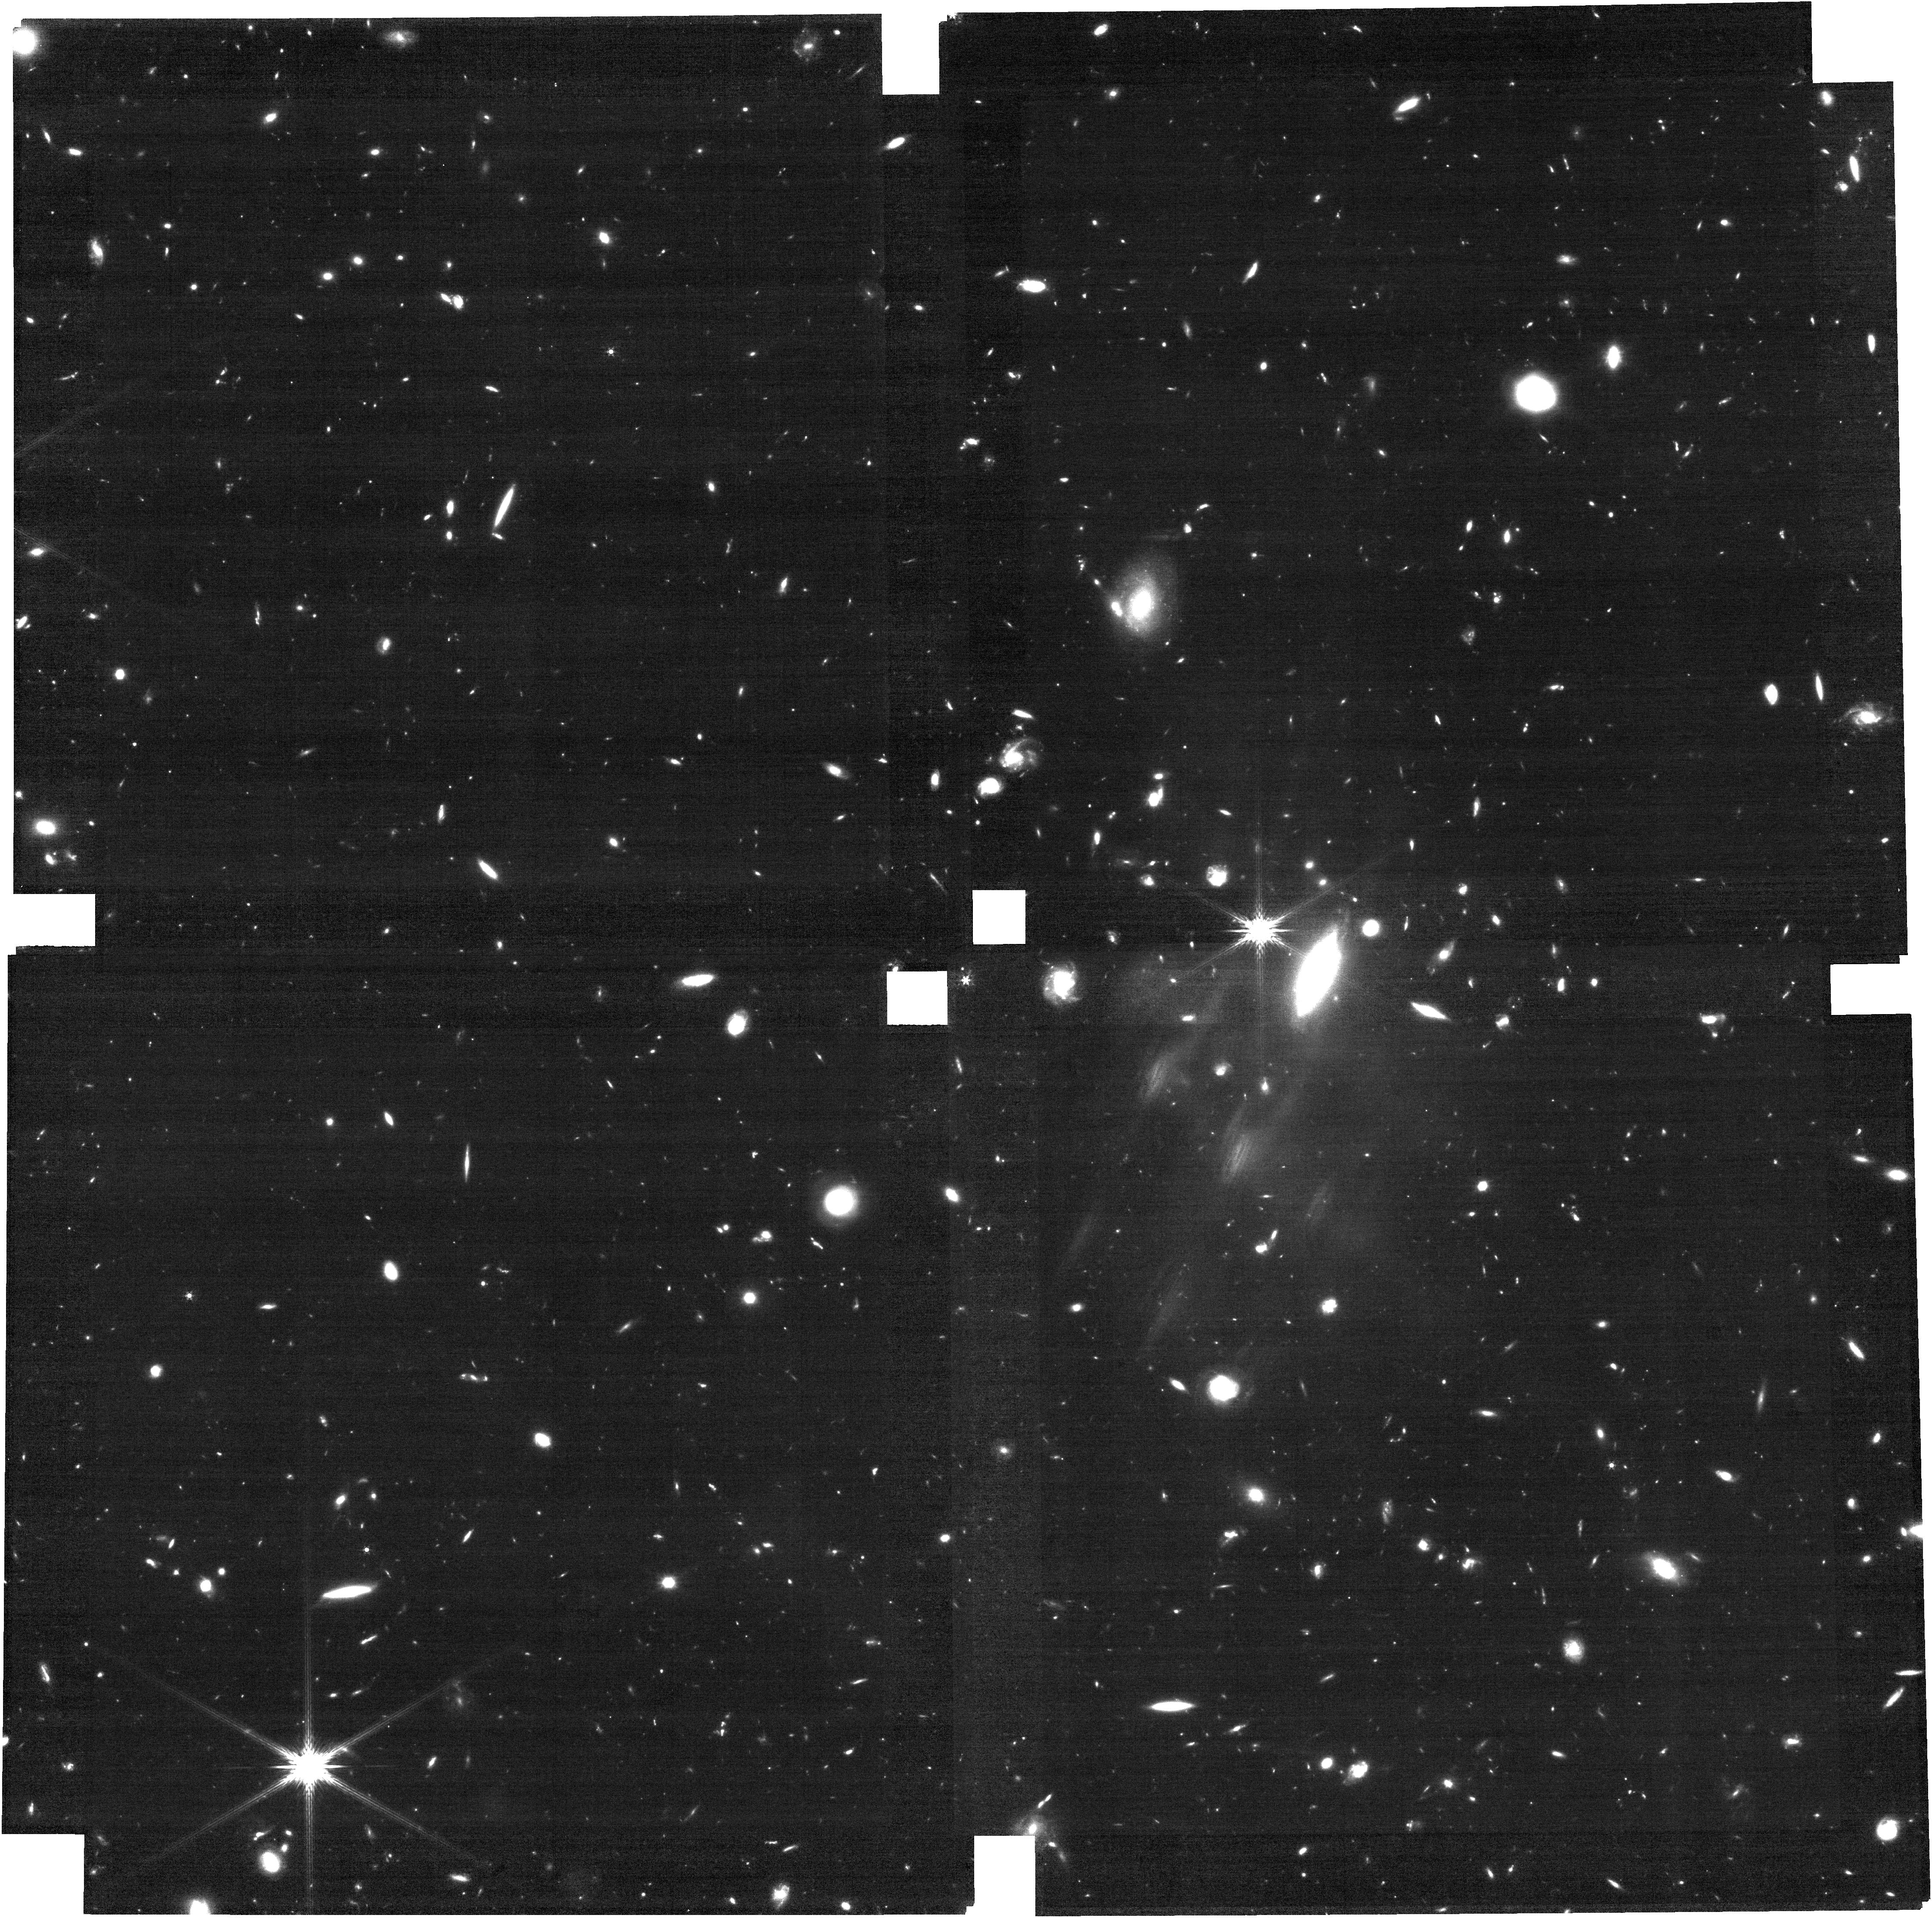
Target: REBELS-25. Instrument: NIRCAM. Filter: F200W. Exposure: 1.6 h. Observation ID: jw06036-o001_t001_nircam_clear-f200w

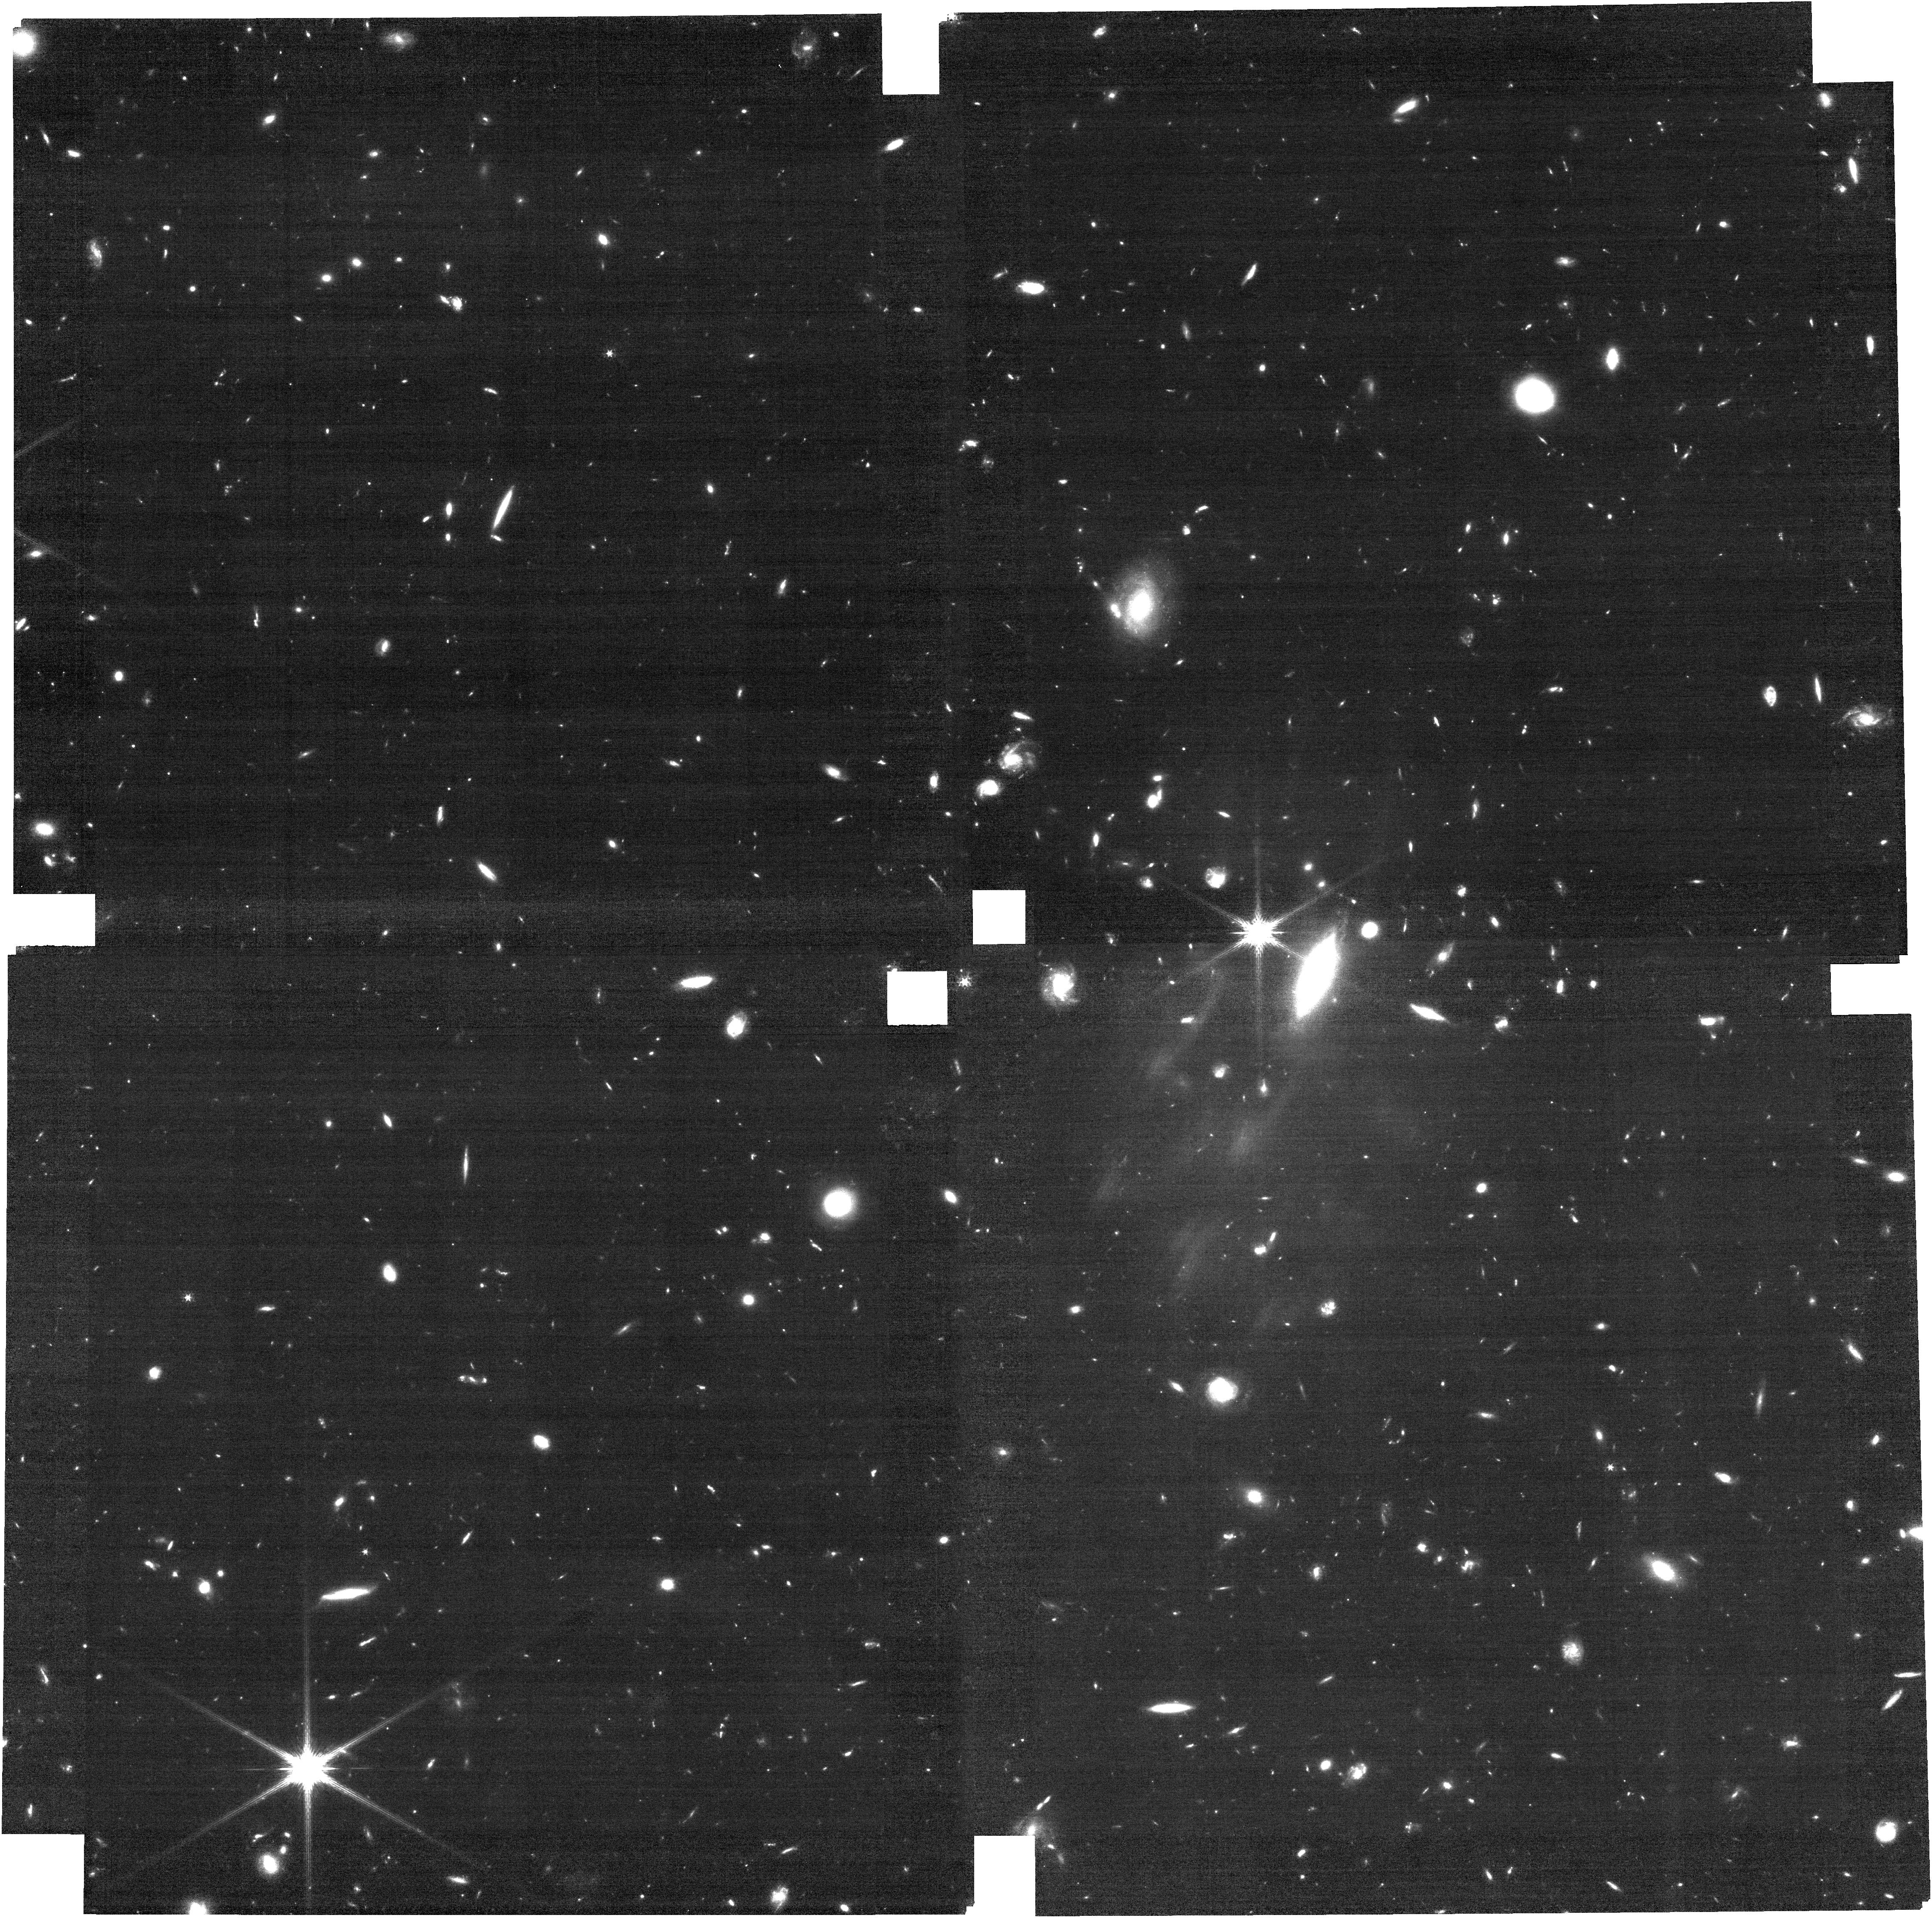
Target: REBELS-25. Instrument: NIRCAM. Filter: F150W. Exposure: 1.6 h. Observation ID: jw06036-o001_t001_nircam_clear-f150w

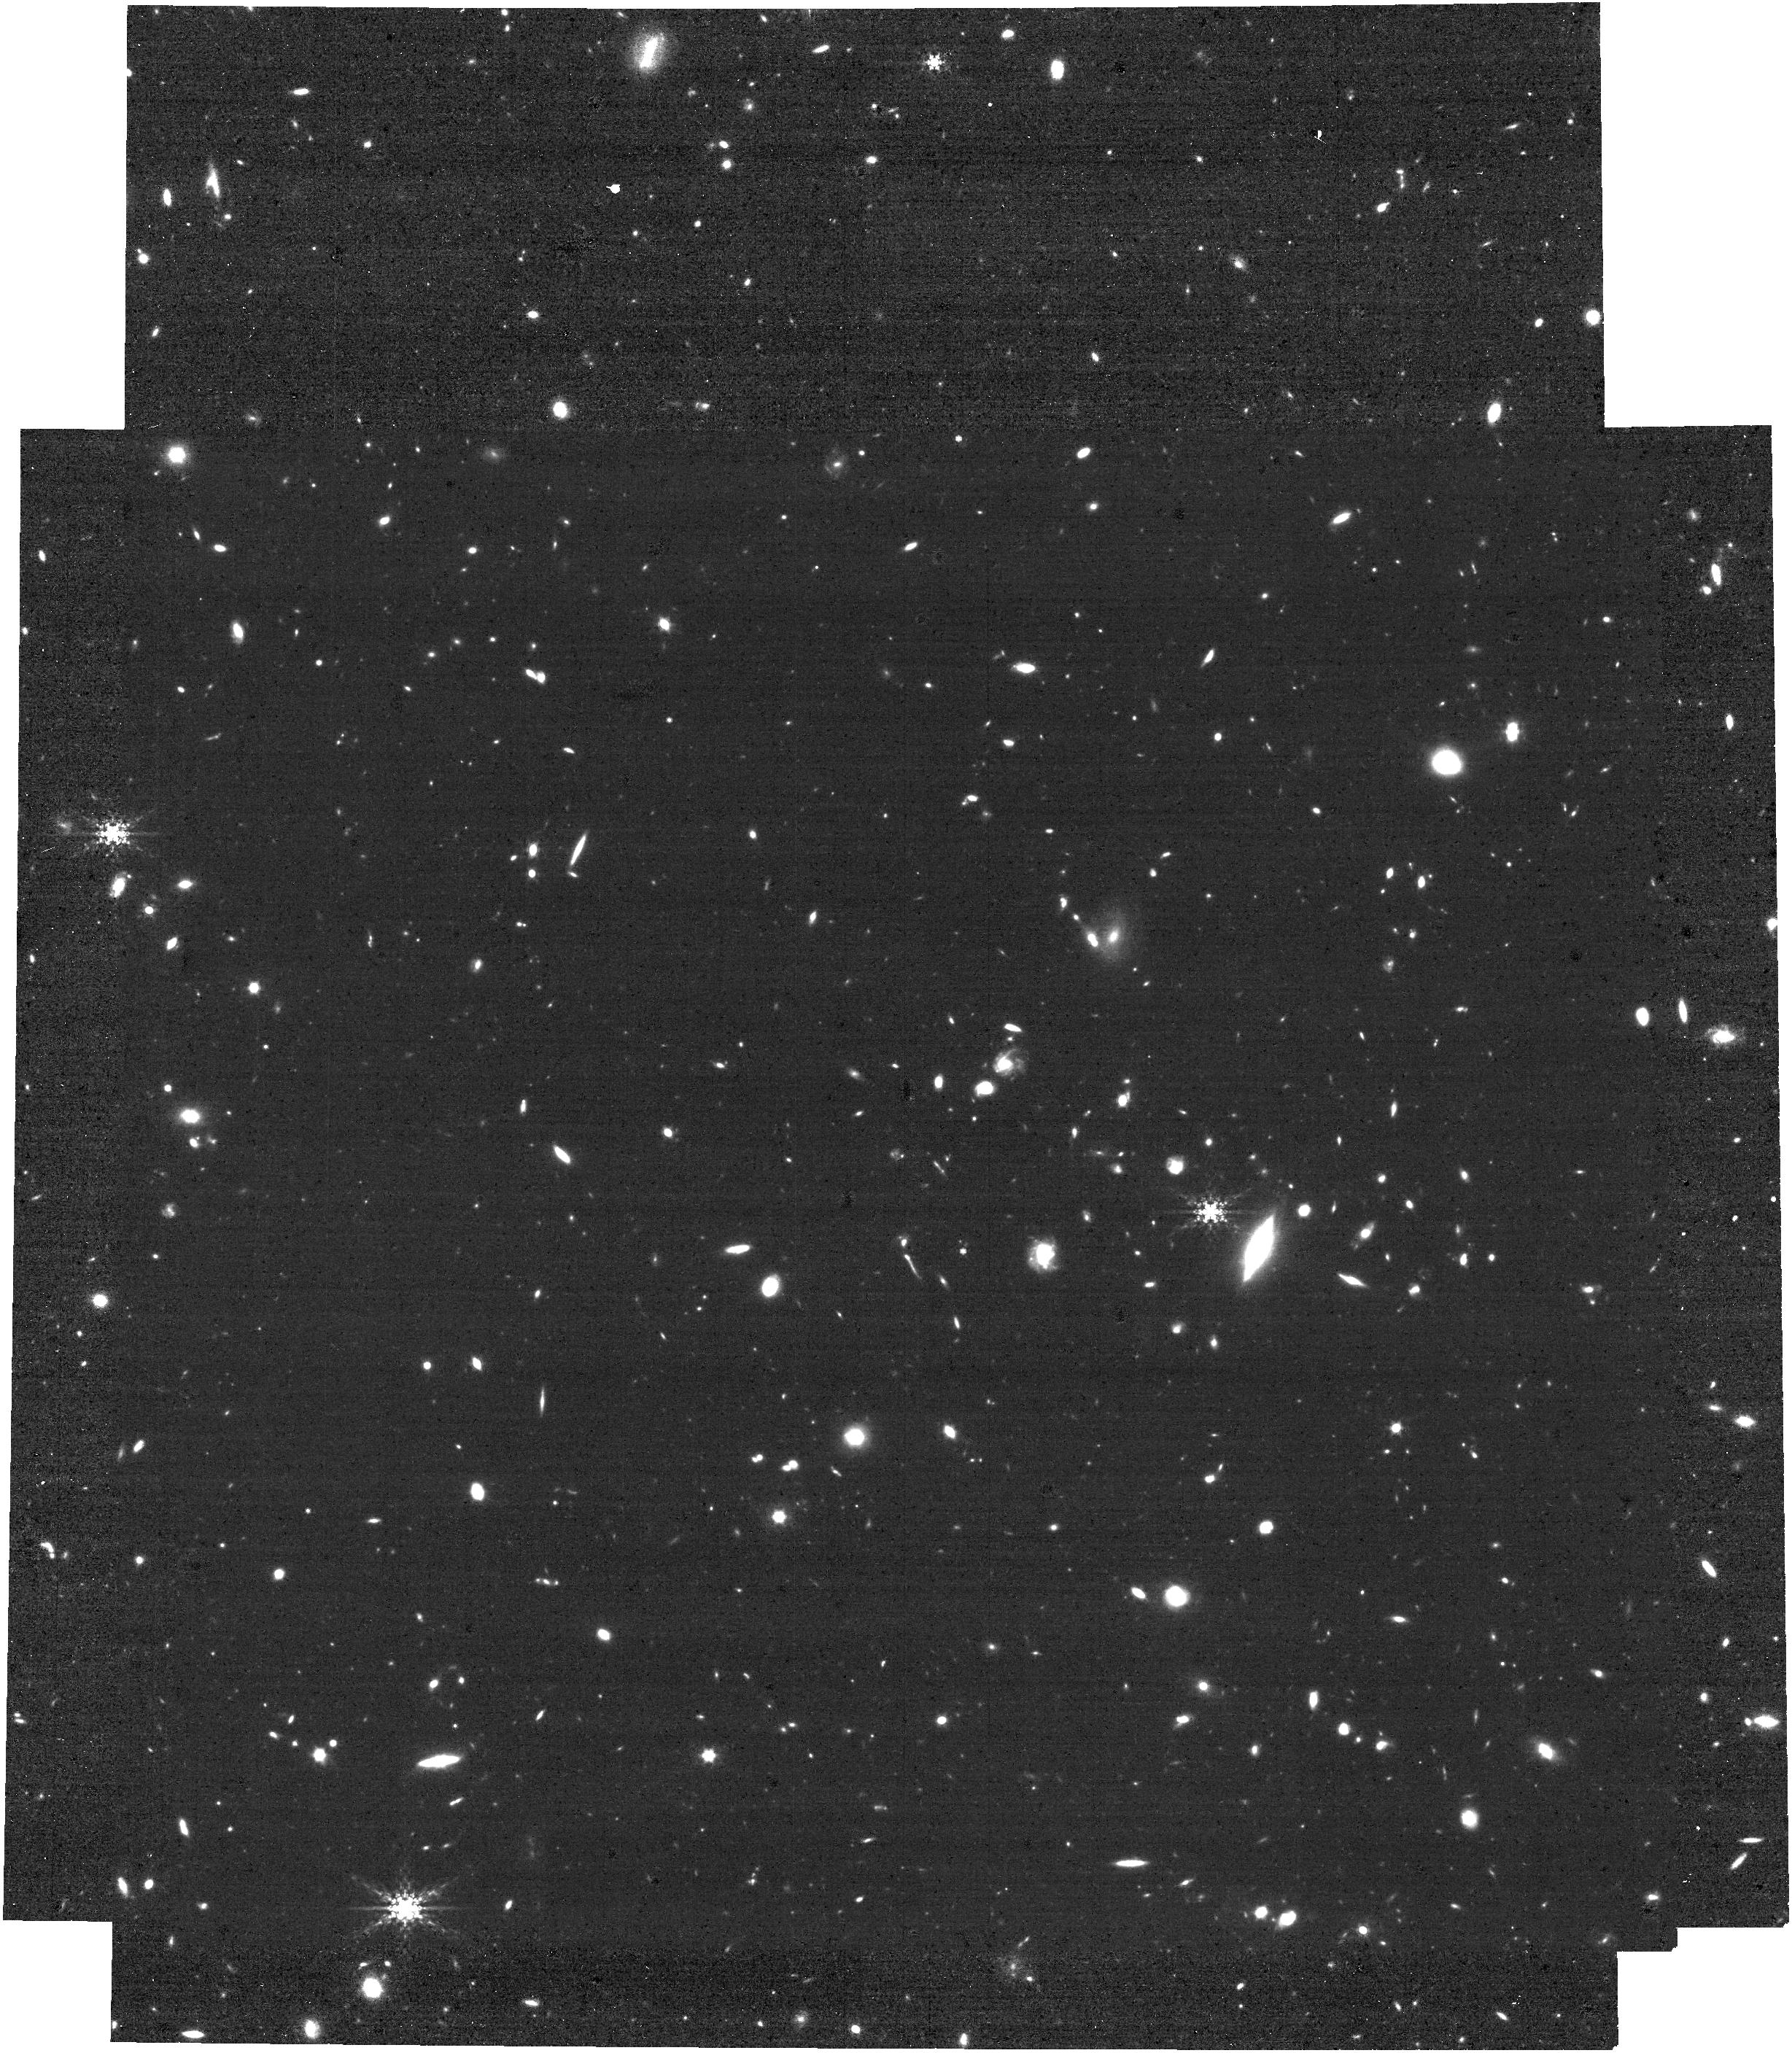
Target: REBELS-25. Instrument: NIRCAM. Filter: F410M. Exposure: 1.6 h. Observation ID: jw06036-o001_t001_nircam_clear-f410m

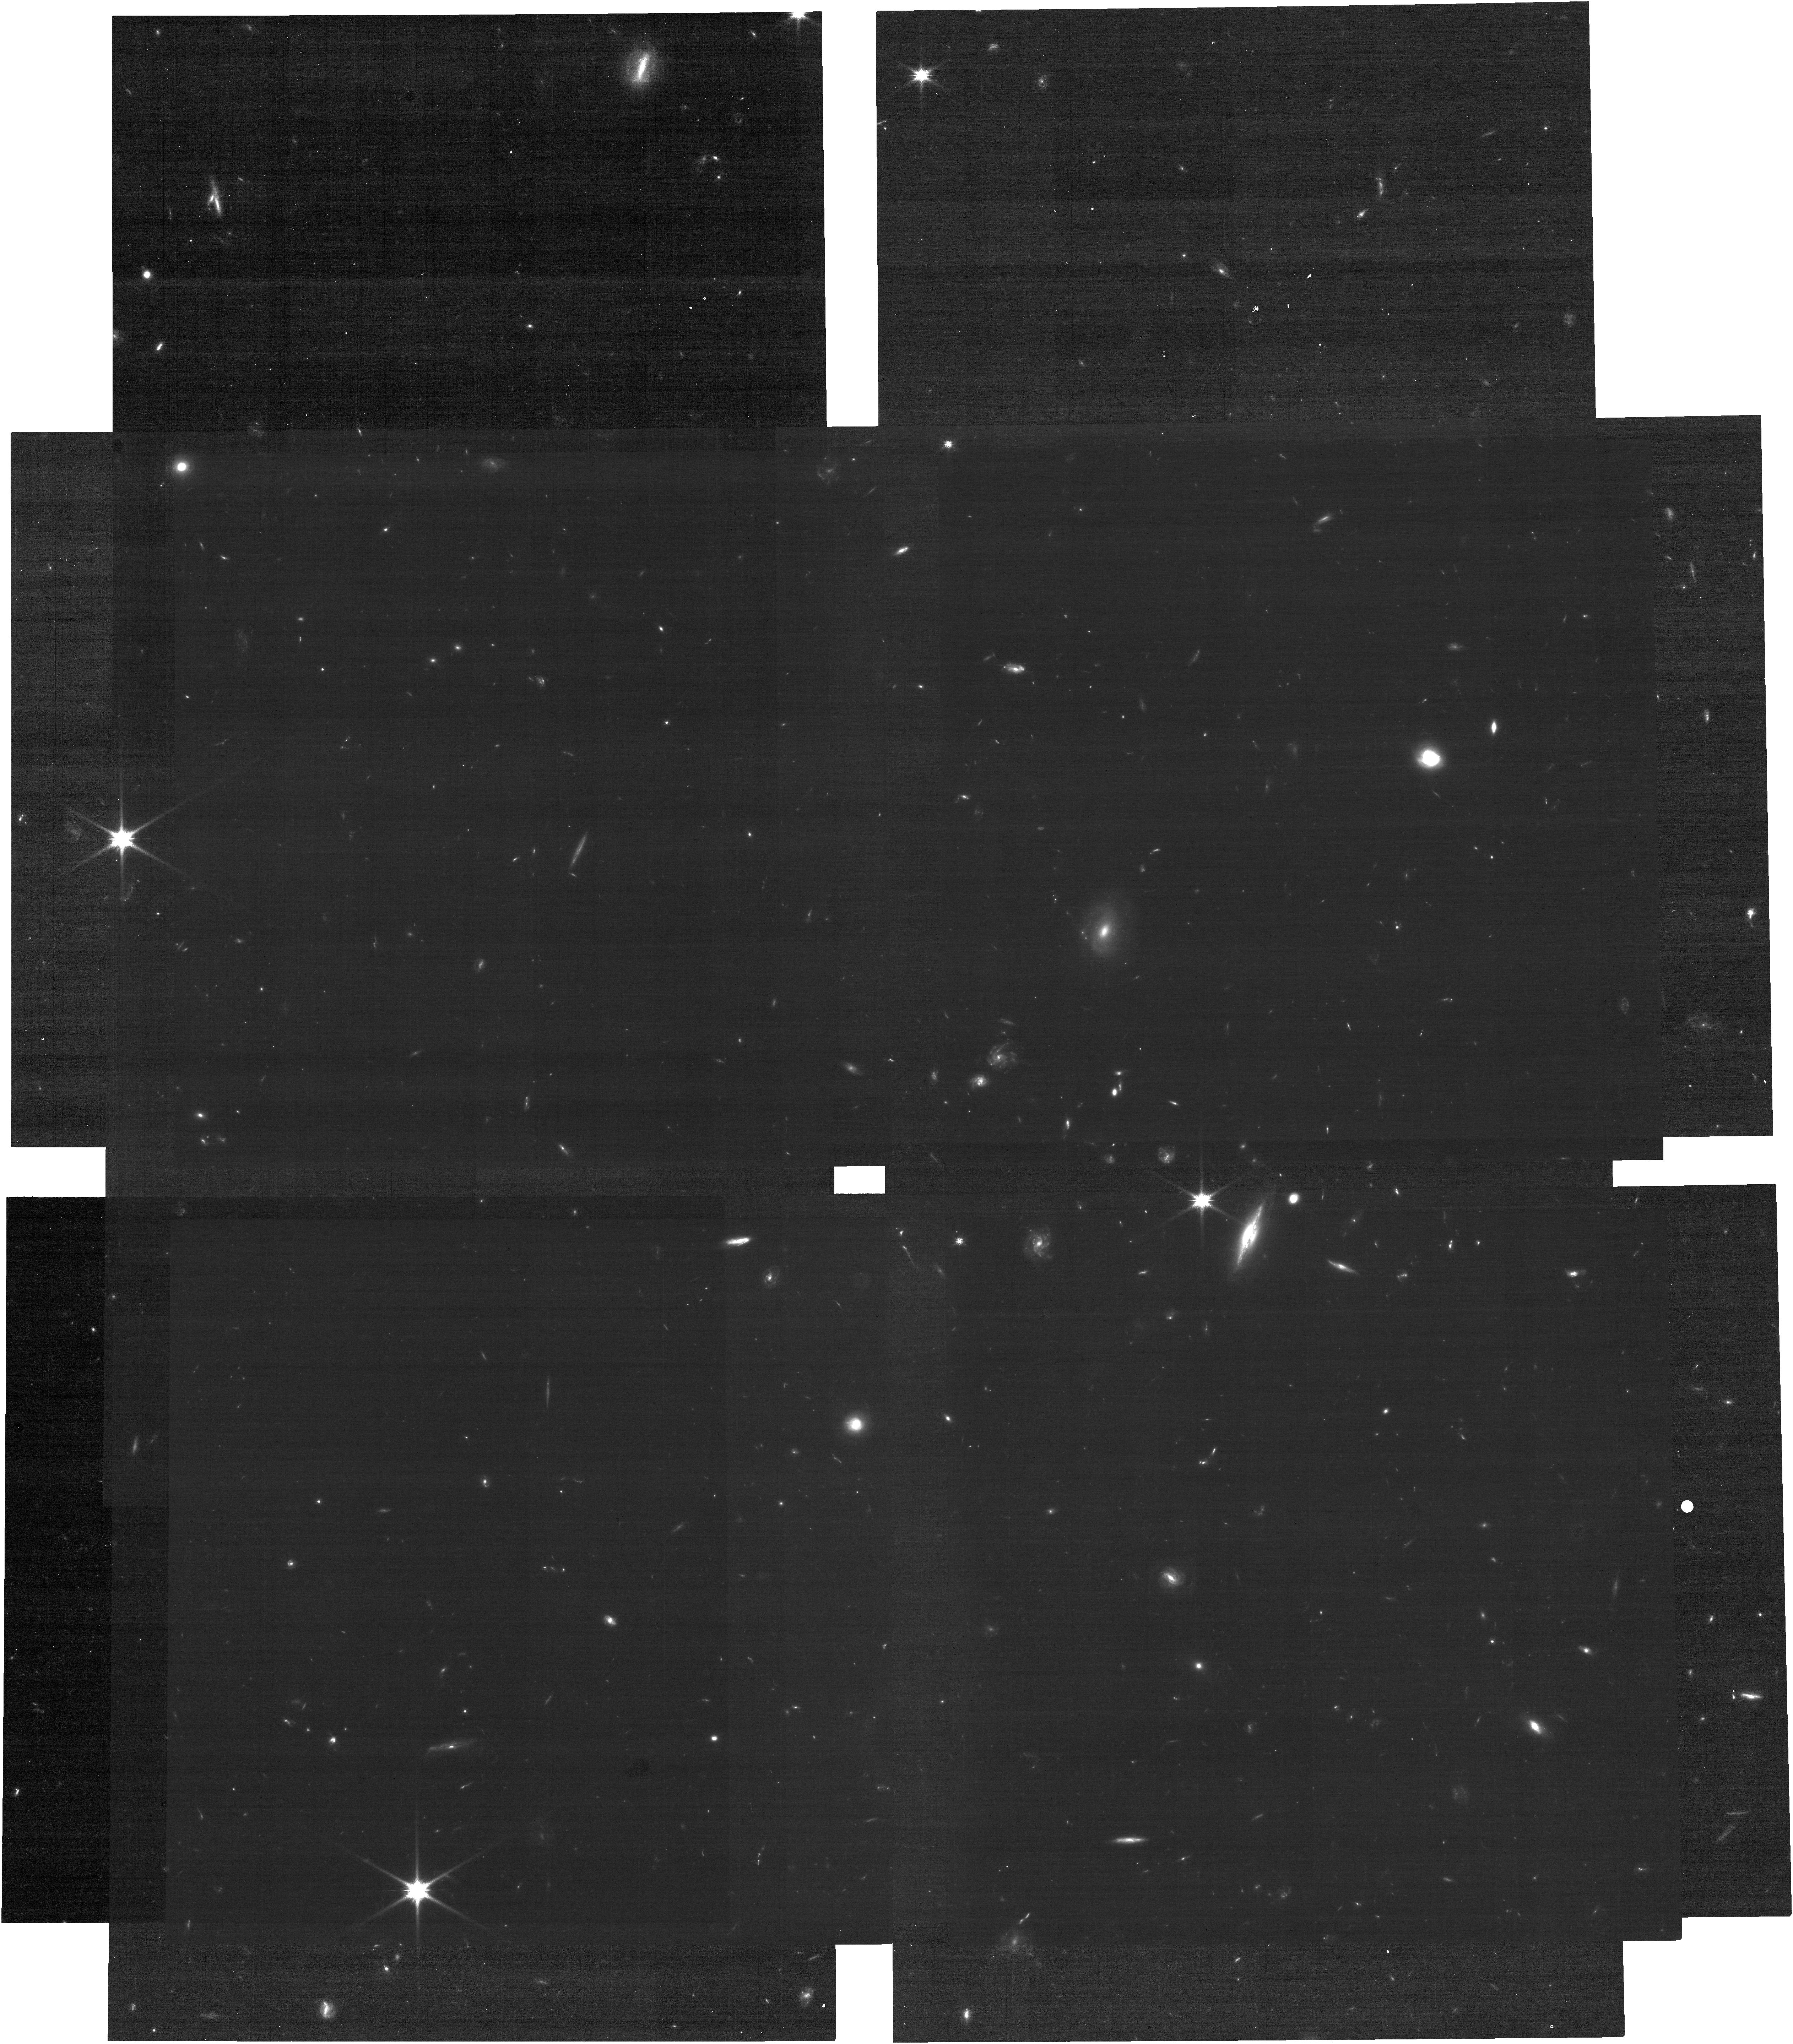
Target: REBELS-25. Instrument: NIRCAM. Filter: F090W. Exposure: 1.6 h. Observation ID: jw06036-o001_t001_nircam_clear-f090w

JWST+ALMA reveals the earliest-known thin disk galaxy (PI: Hodge, Jacqueline)

According to prevailing galaxy evolution models, galaxies at high redshifts should be increasingly dominated by chaotic and turbulent motion. Remarkably, a highly rotation dominated disk galaxy has recently been discovered at z=7.3, with exquisitely resolved (700pc) high-fidelity ALMA [CII] observations revealing a v/sigma = 10 — an order of magnitude higher than predicted. Here we propose NIRCam WFSS+imaging observations of this extraordinary target. We will utilize a novel method to measure the ionized gas dynamics directly from NIRCam grism data via the bright [OIII] 5007A nebular emission line (which falls in the NIRSpec chip gap between z=6.95-7.4). These observations are critical for constraining the ionized gas kinematics, testing whether the discrepancy with theory is due to the gas tracer used. Importantly, this proposal will also reveal the underlying stellar populations on the same (sub-)kpc scales as the high-fidelity ALMA [CII]+dust imaging, crucial for unveiling the highly dust-obscured stellar morphology, deriving an accurate stellar mass to test early disk formation models/decompose the rotation curve, and constraining early dust production mechanisms. As an added bonus, we will use NIRCam’s large field of view to detect ~20 neighbor galaxies via [OIII] emission, piloting this method for larger samples. Combined with the unrivaled ALMA imaging of an exceptionally bright target, the proposed program is a rare opportunity for a joint ALMA+JWST study of the formation of the Universe’s first disk galaxies.